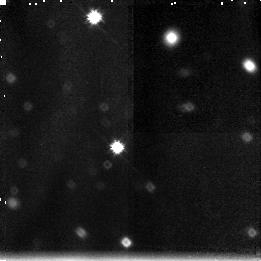
Target: GAL-141743+522808
Instrument: NICMOS/NIC3
Filter: F160W
Exposure: 2.6 h
Observation ID: n44g01040

The Nature of Red Outlier Galaxies: Age vs Dust (PI: Moustakas, Leonidas A)

We propose to use HST and F160W on NICMOS to target a class of faint (I~gt 25) field galaxies which have blue optical colors (V-I=0-2) but red infrared colors (I-K>4). If the red color of these ``red outlier galaxies'' (ROGs) is due to dusty, evolved nuclei, we expect that high-resolution imaging in the near-infrared will reveal the central region to be very concentrated compared to the optical. Observations of several preselected candidates with F160W on NICMOS will make this distinction directly, and will also provide enough data to constrain the location of the 4000Angstrom\ break for the ROGs. The surface density of the ROGs is several per square arcminute, and as such comprise an important fraction of galaxies in deep near-infrared surveys. The targets are in the deep portion of the Groth Survey Strip (dGSS), for which we already have WFPC2 archival data and very deep K band imaging from the Keck telescope, which allows us to pre-select all the targets. We will specifically target ROGs in the PC portion of the dGSS with Camera NIC2 and F160W. Cameras NIC1 and NIC3, both with F160W, will be used simultaneously, targeted on a second set of ROGs.